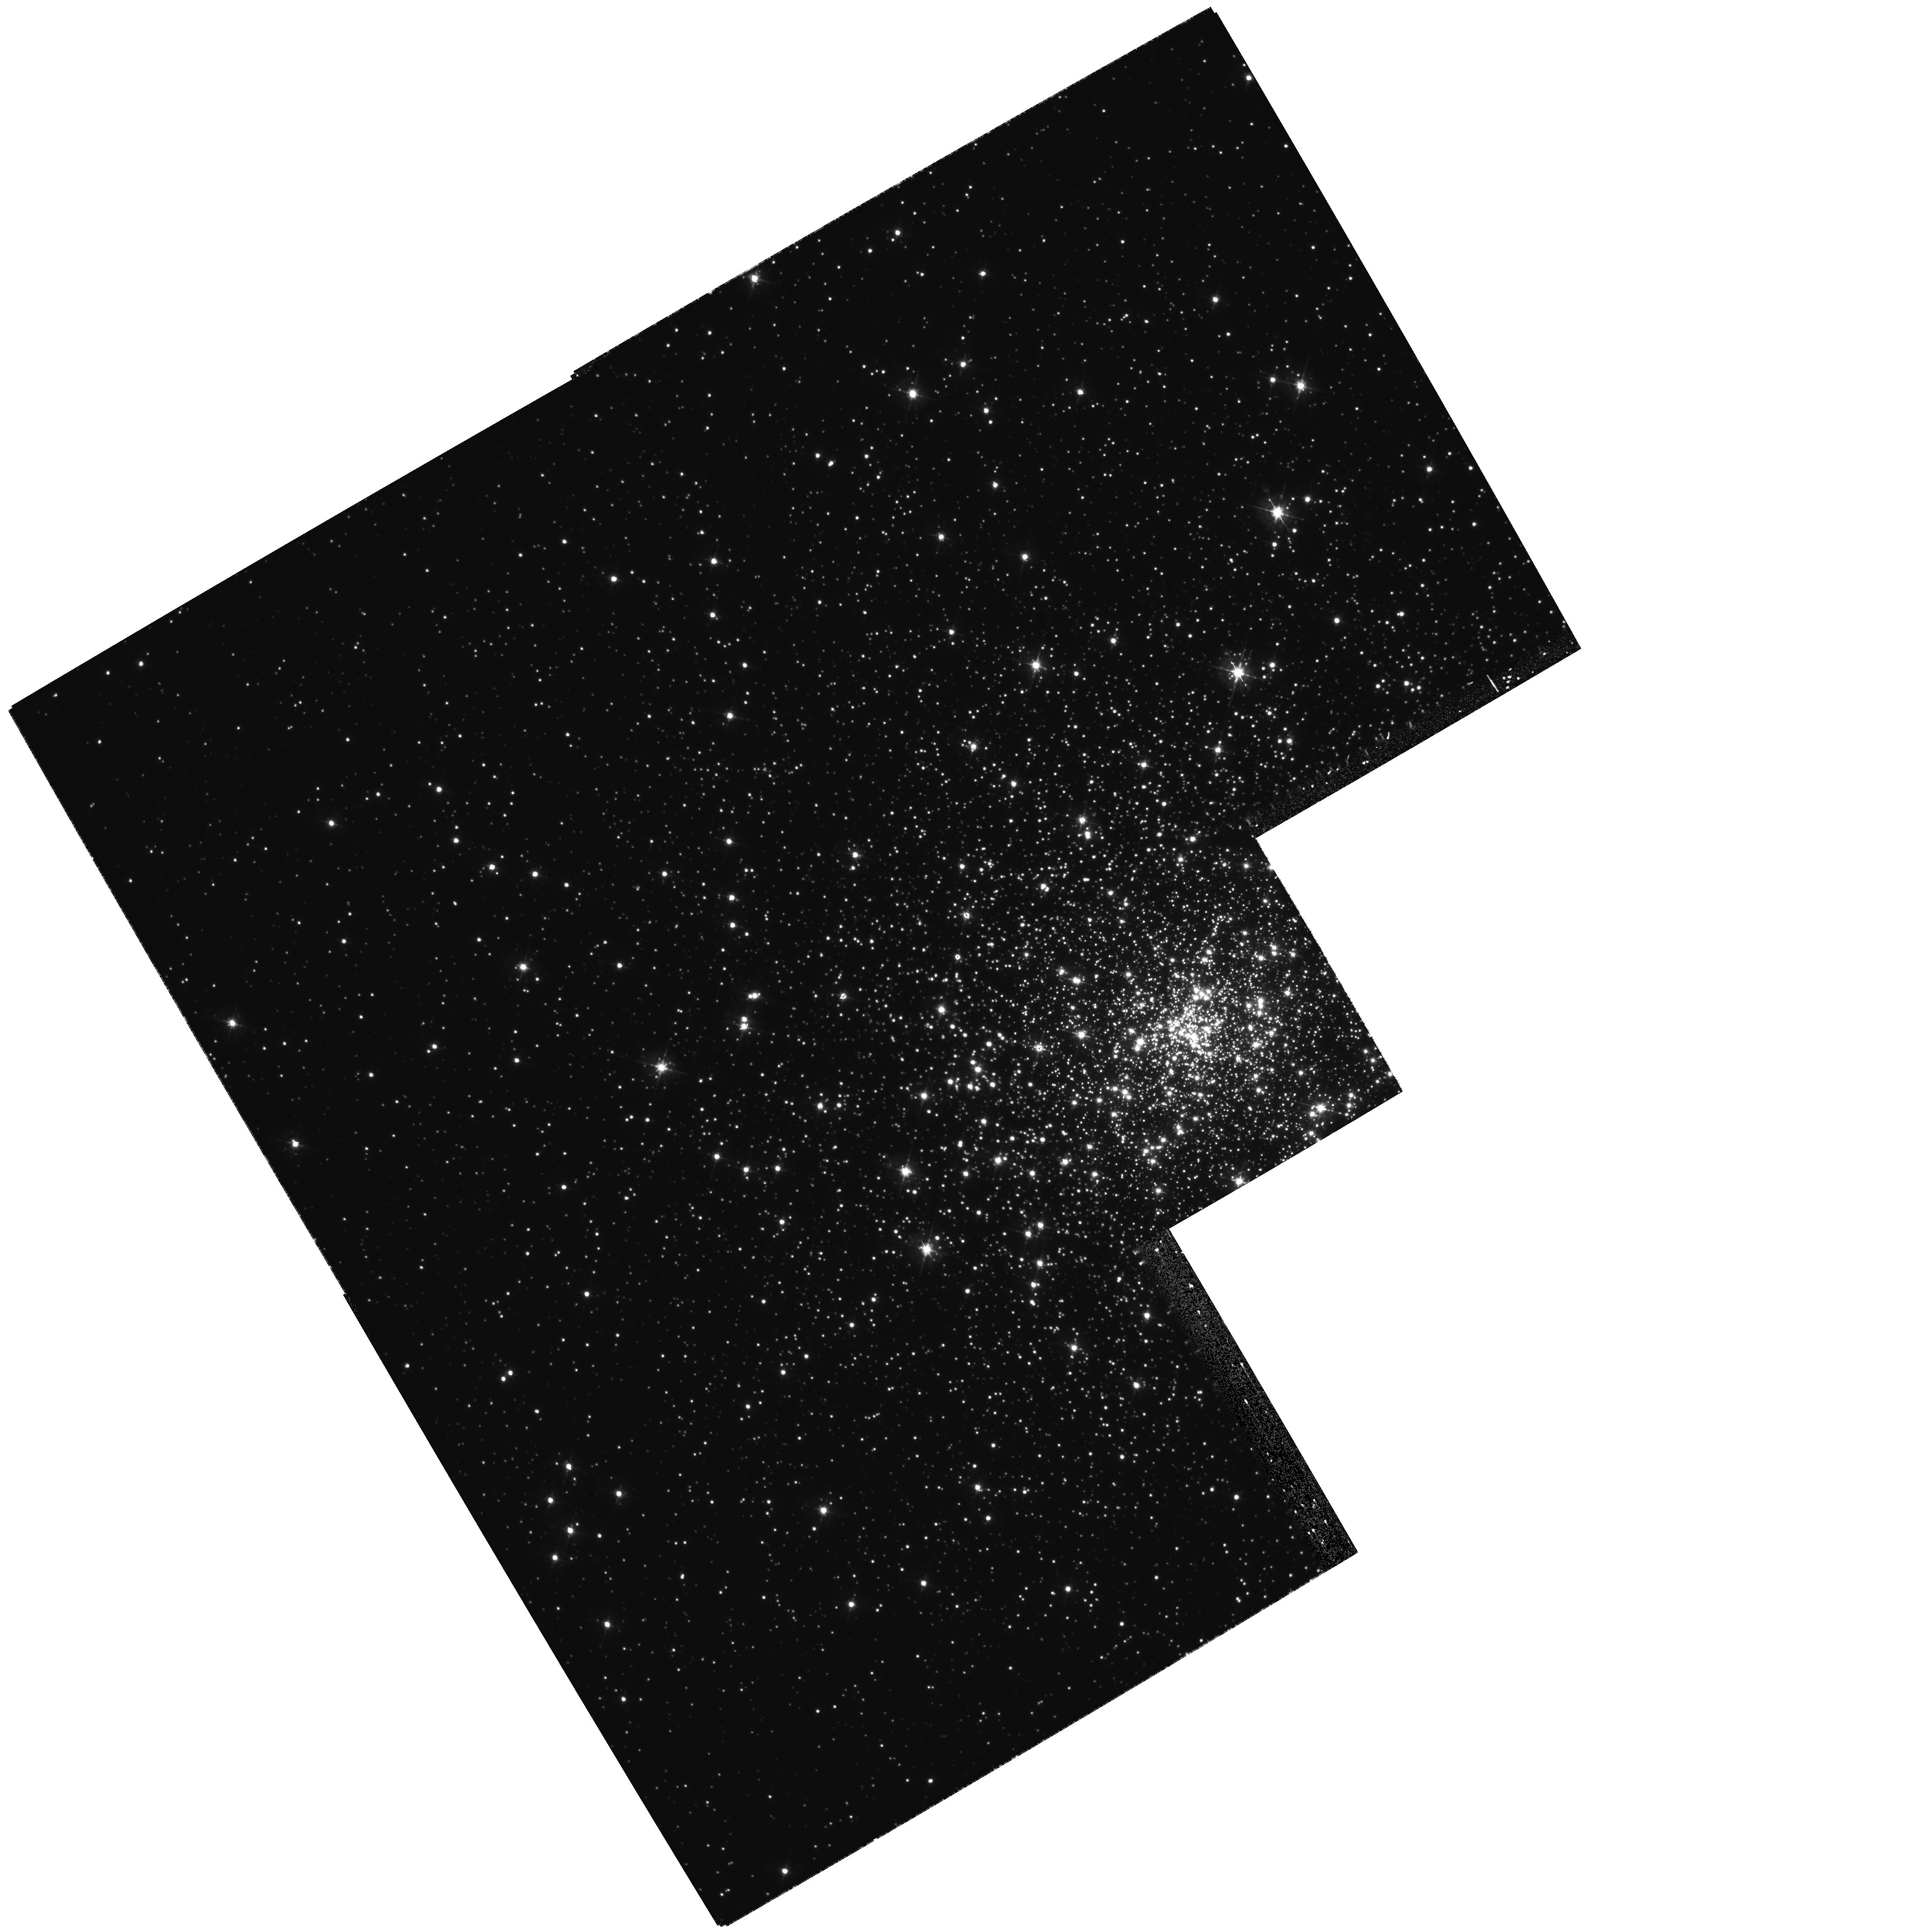
Target: NGC7099-WFPC2-POS2
Instrument: WFPC2/PC
Filter: F450W
Exposure: 27 min
Observation ID: hst_10841_08_wfpc2_pc_f450w_u9nz08

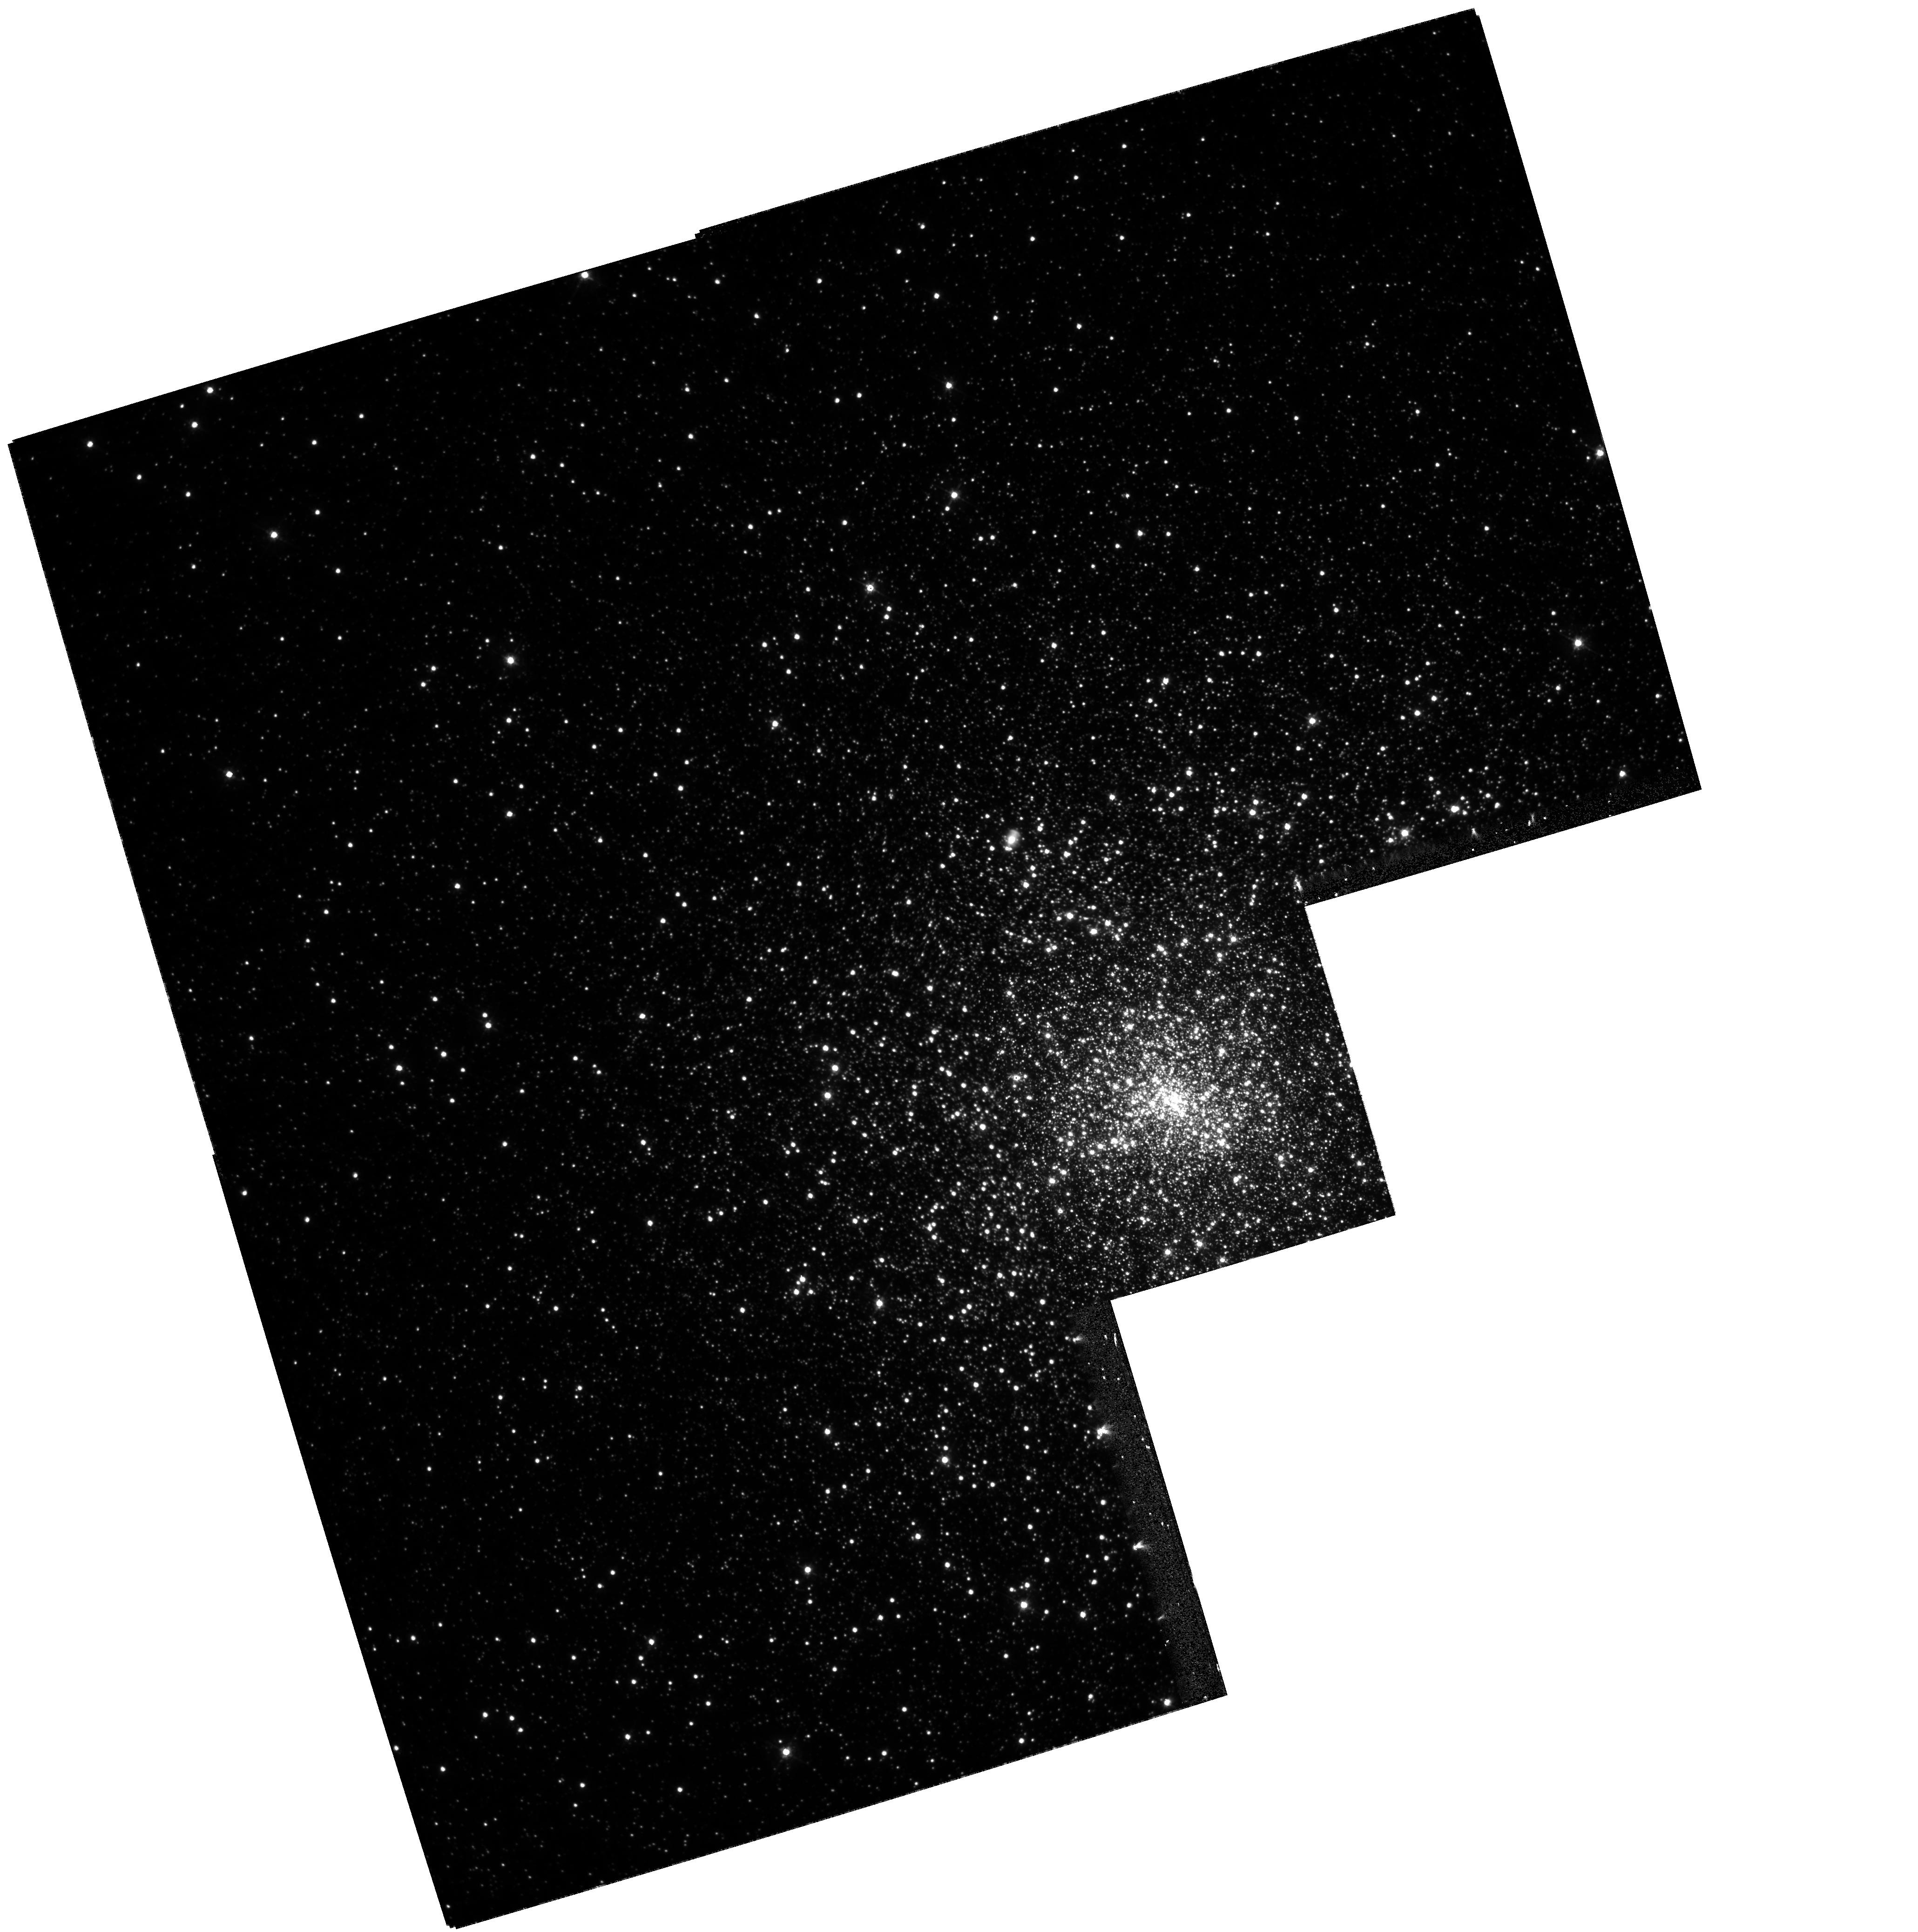
Target: NGC7078-WFPC2-POS1
Instrument: WFPC2/PC
Filter: F450W
Exposure: 20 min
Observation ID: hst_10841_10_wfpc2_pc_f450w_u9nz10

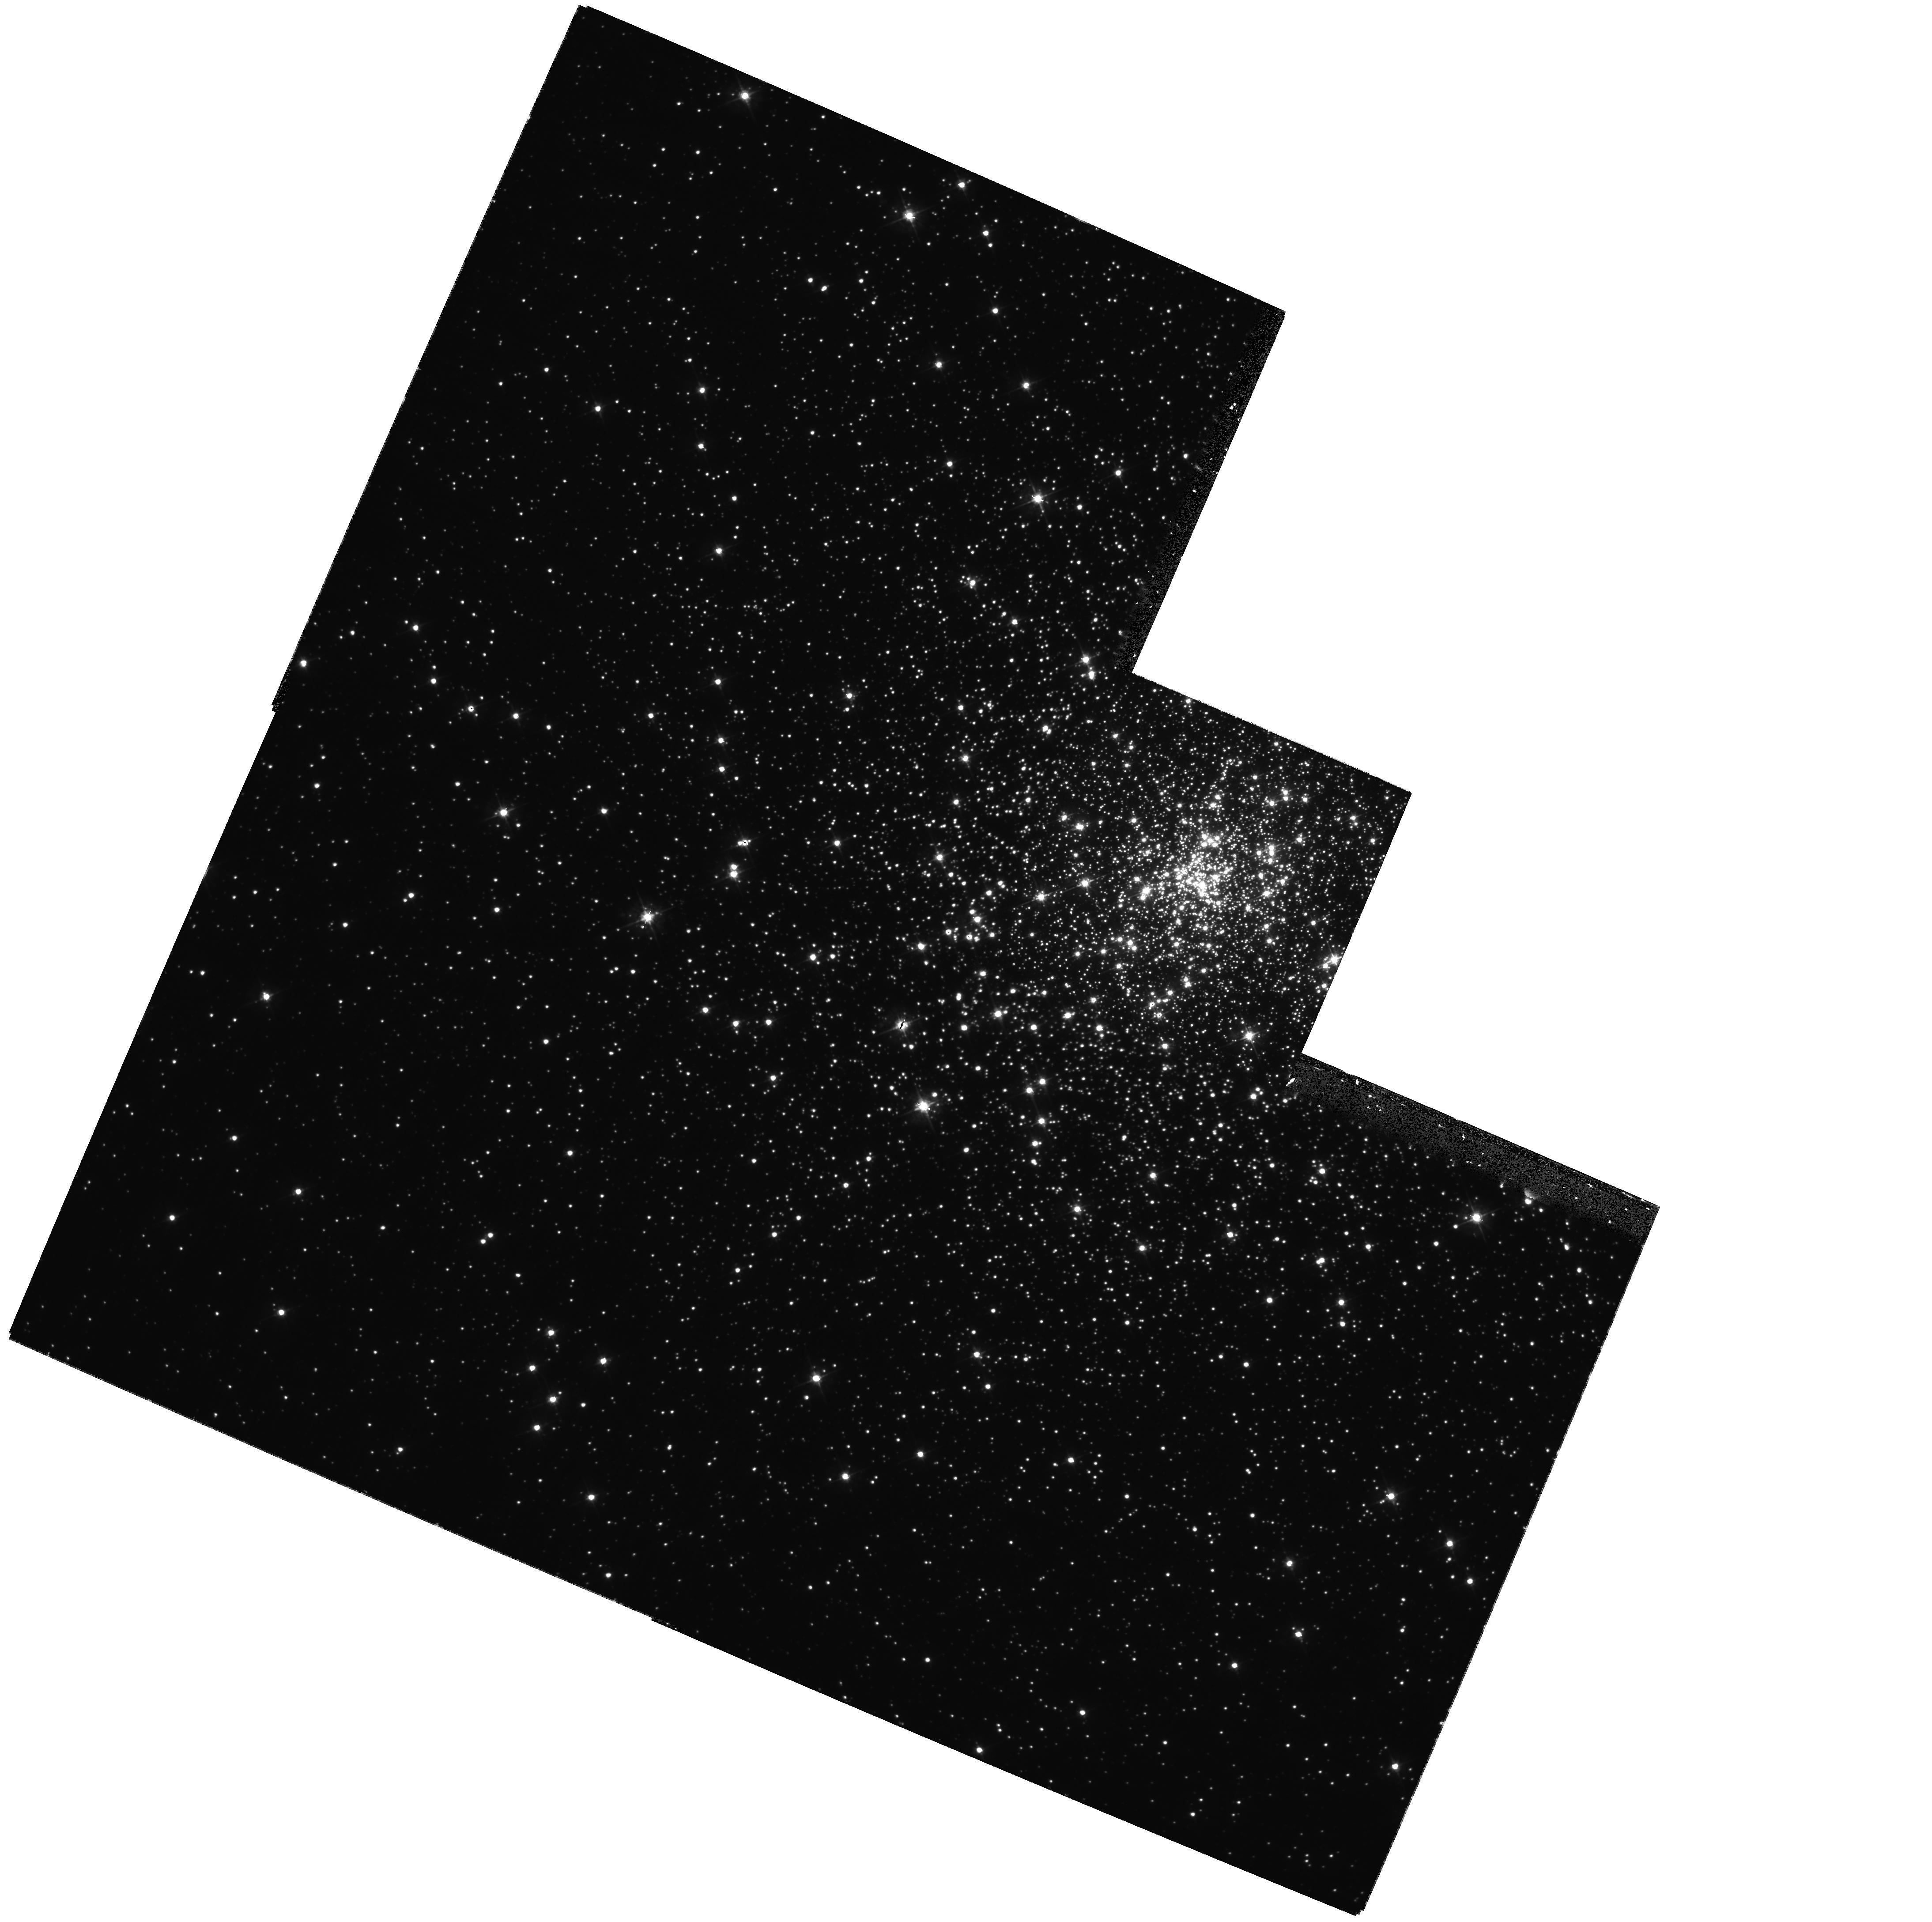
Target: NGC7099-WFPC2-POS1
Instrument: WFPC2/PC
Filter: F450W
Exposure: 27 min
Observation ID: hst_10841_07_wfpc2_pc_f450w_u9nz07

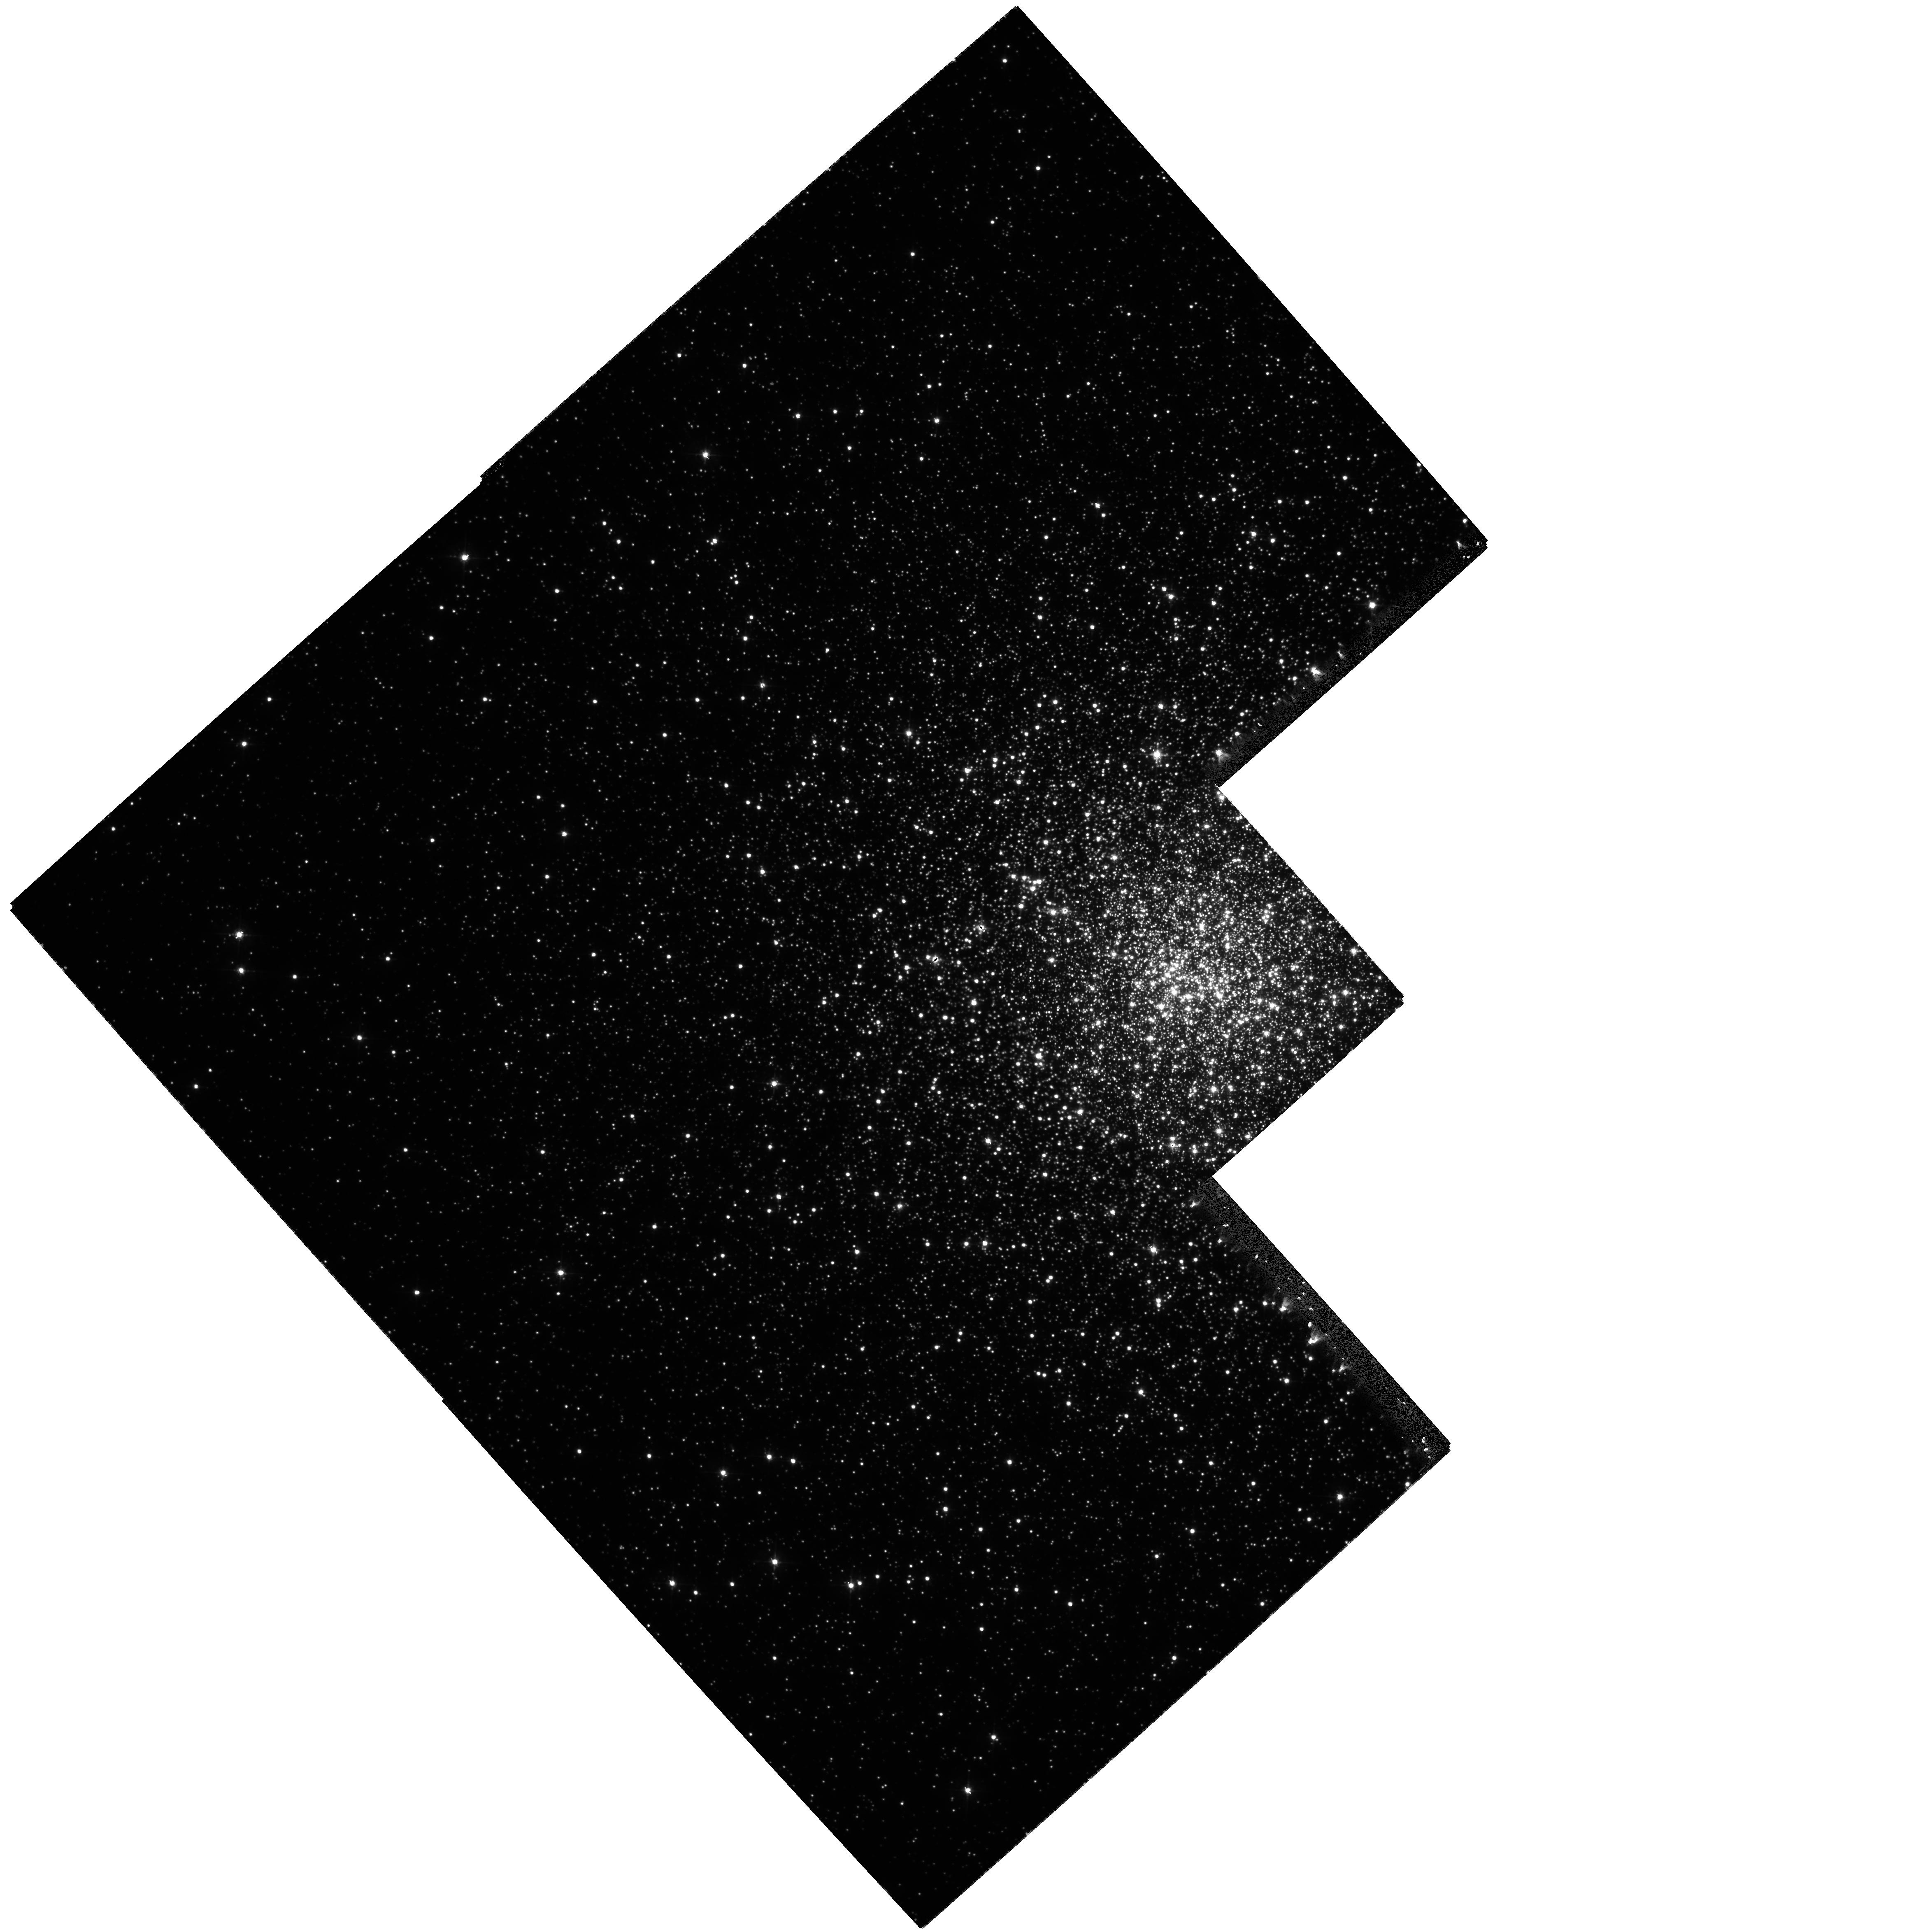
Target: NGC362-WFPC2-POS1
Instrument: WFPC2/PC
Filter: F450W
Exposure: 19 min
Observation ID: hst_10841_01_wfpc2_pc_f450w_u9nz01

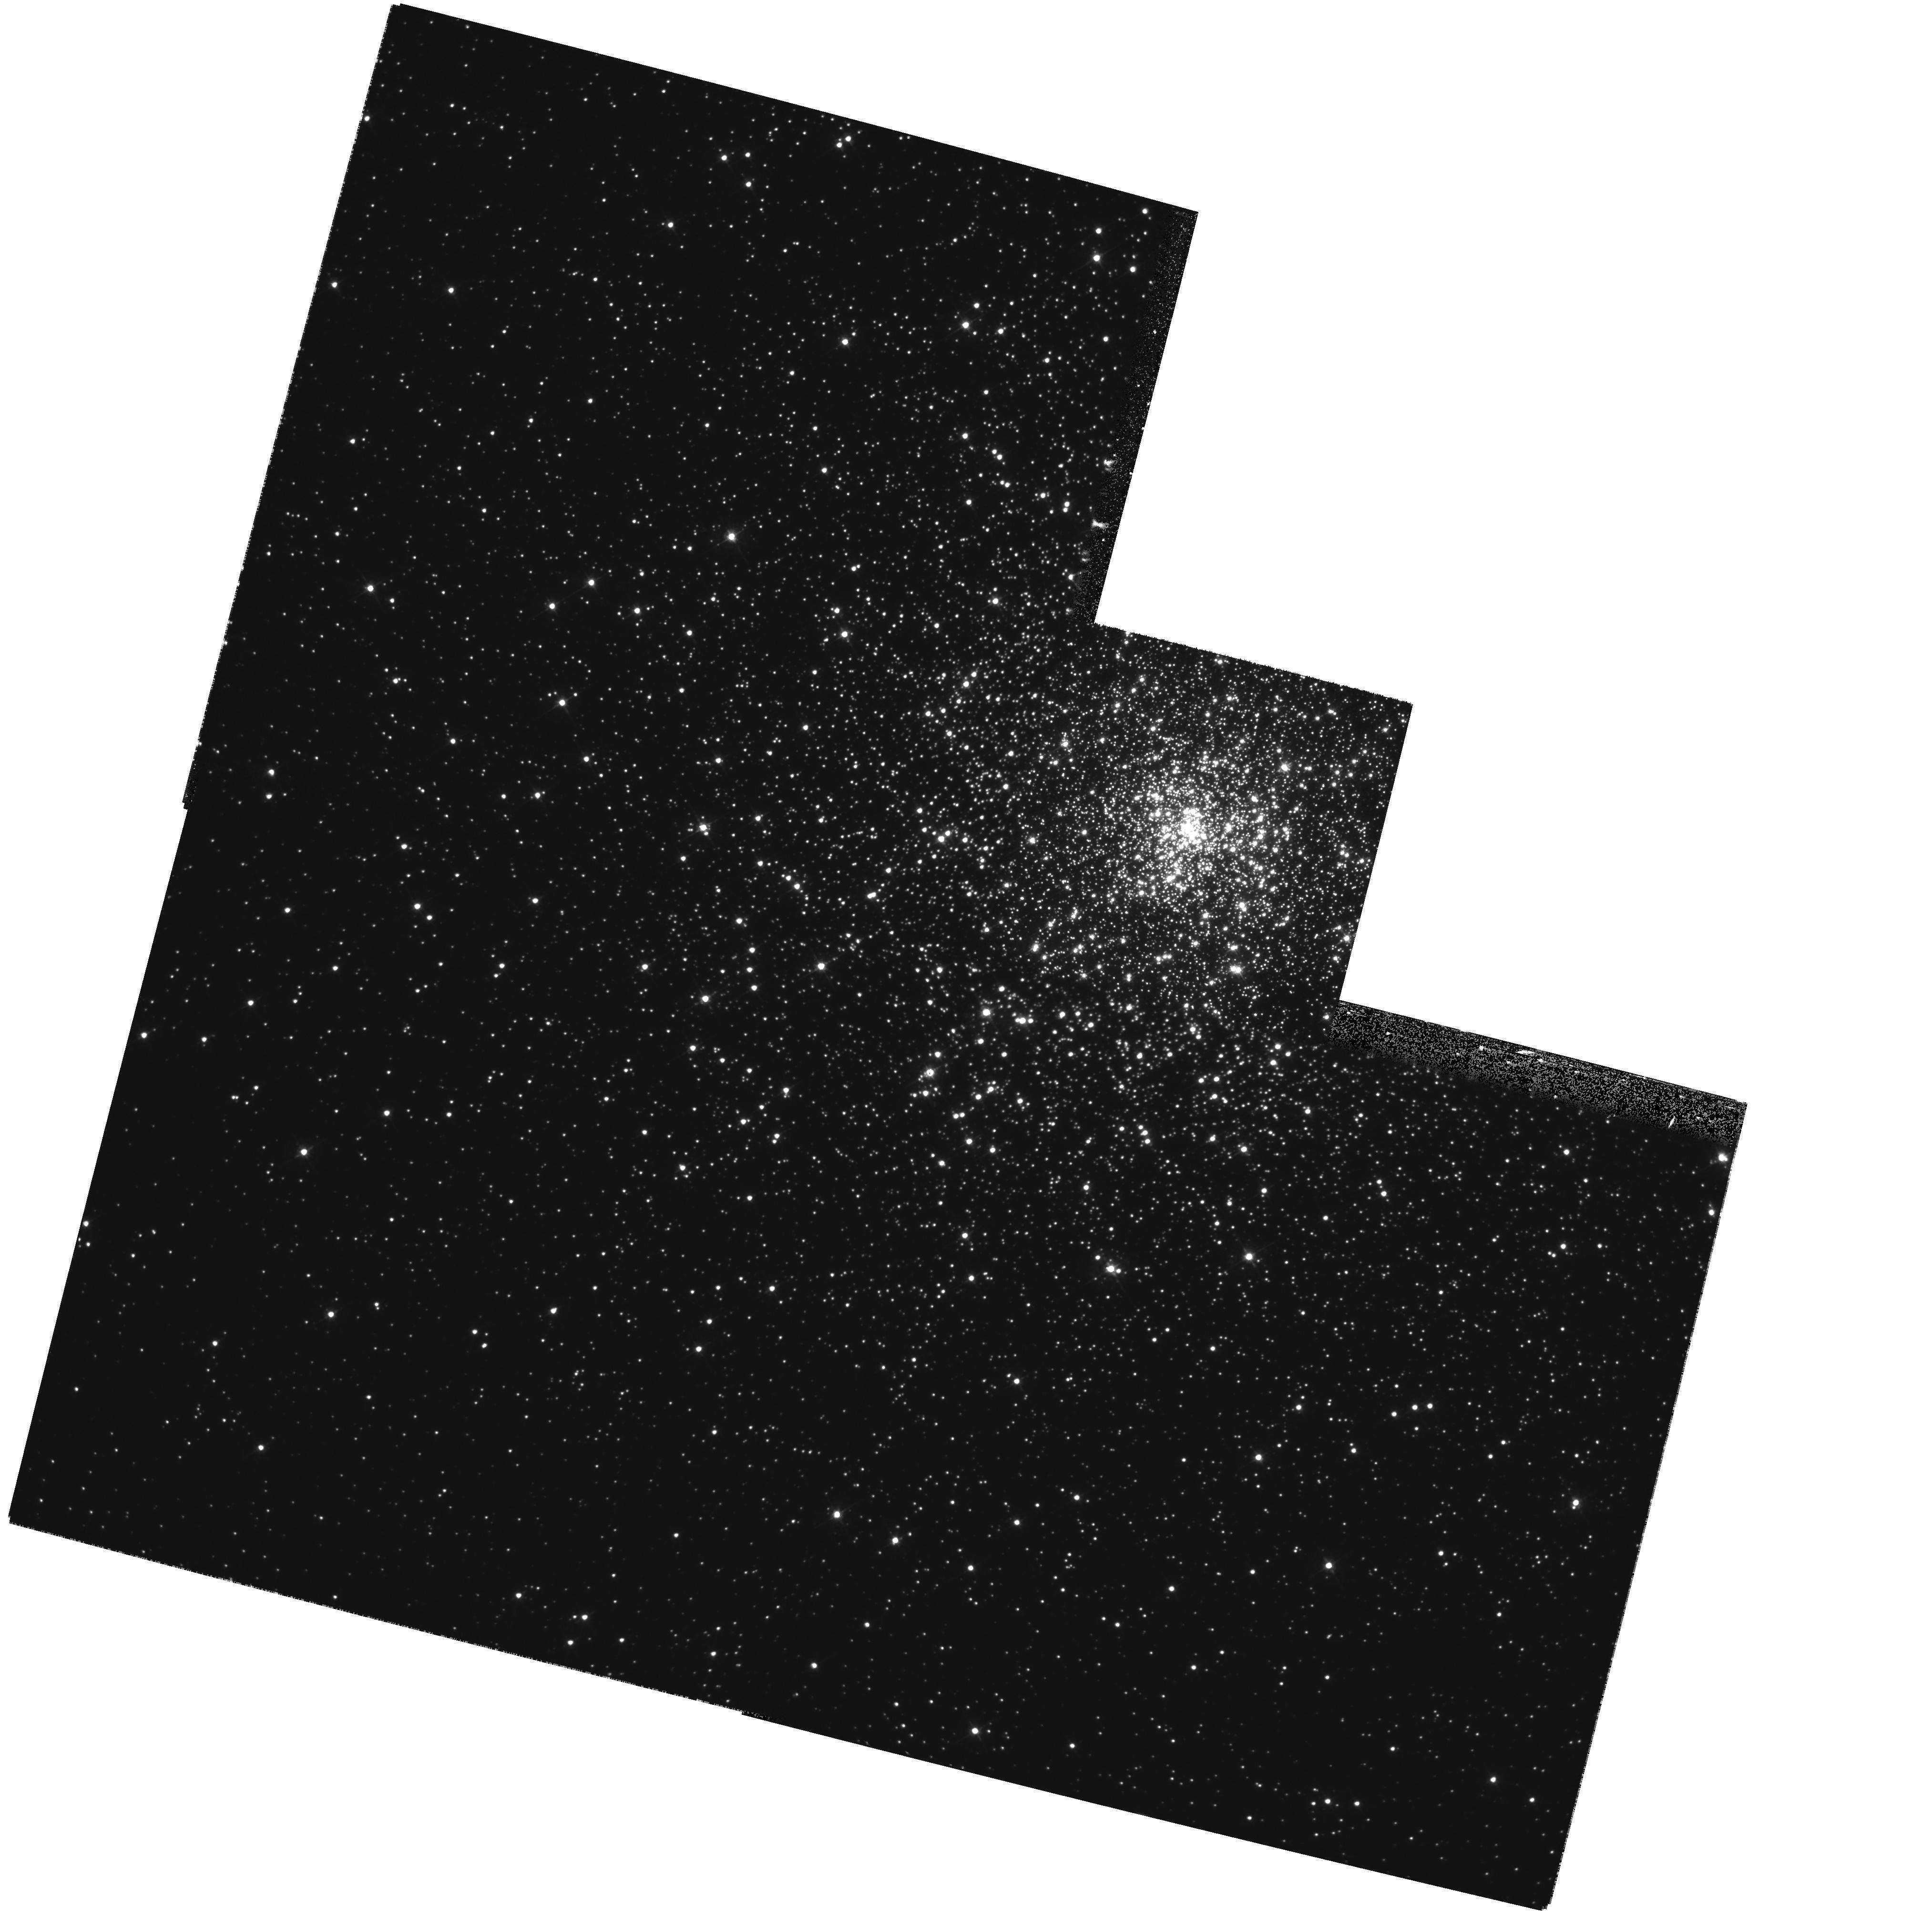
Target: NGC6624-WFPC2-POS1
Instrument: WFPC2/PC
Filter: F450W
Exposure: 27 min
Observation ID: hst_10841_05_wfpc2_pc_f450w_u9nz05

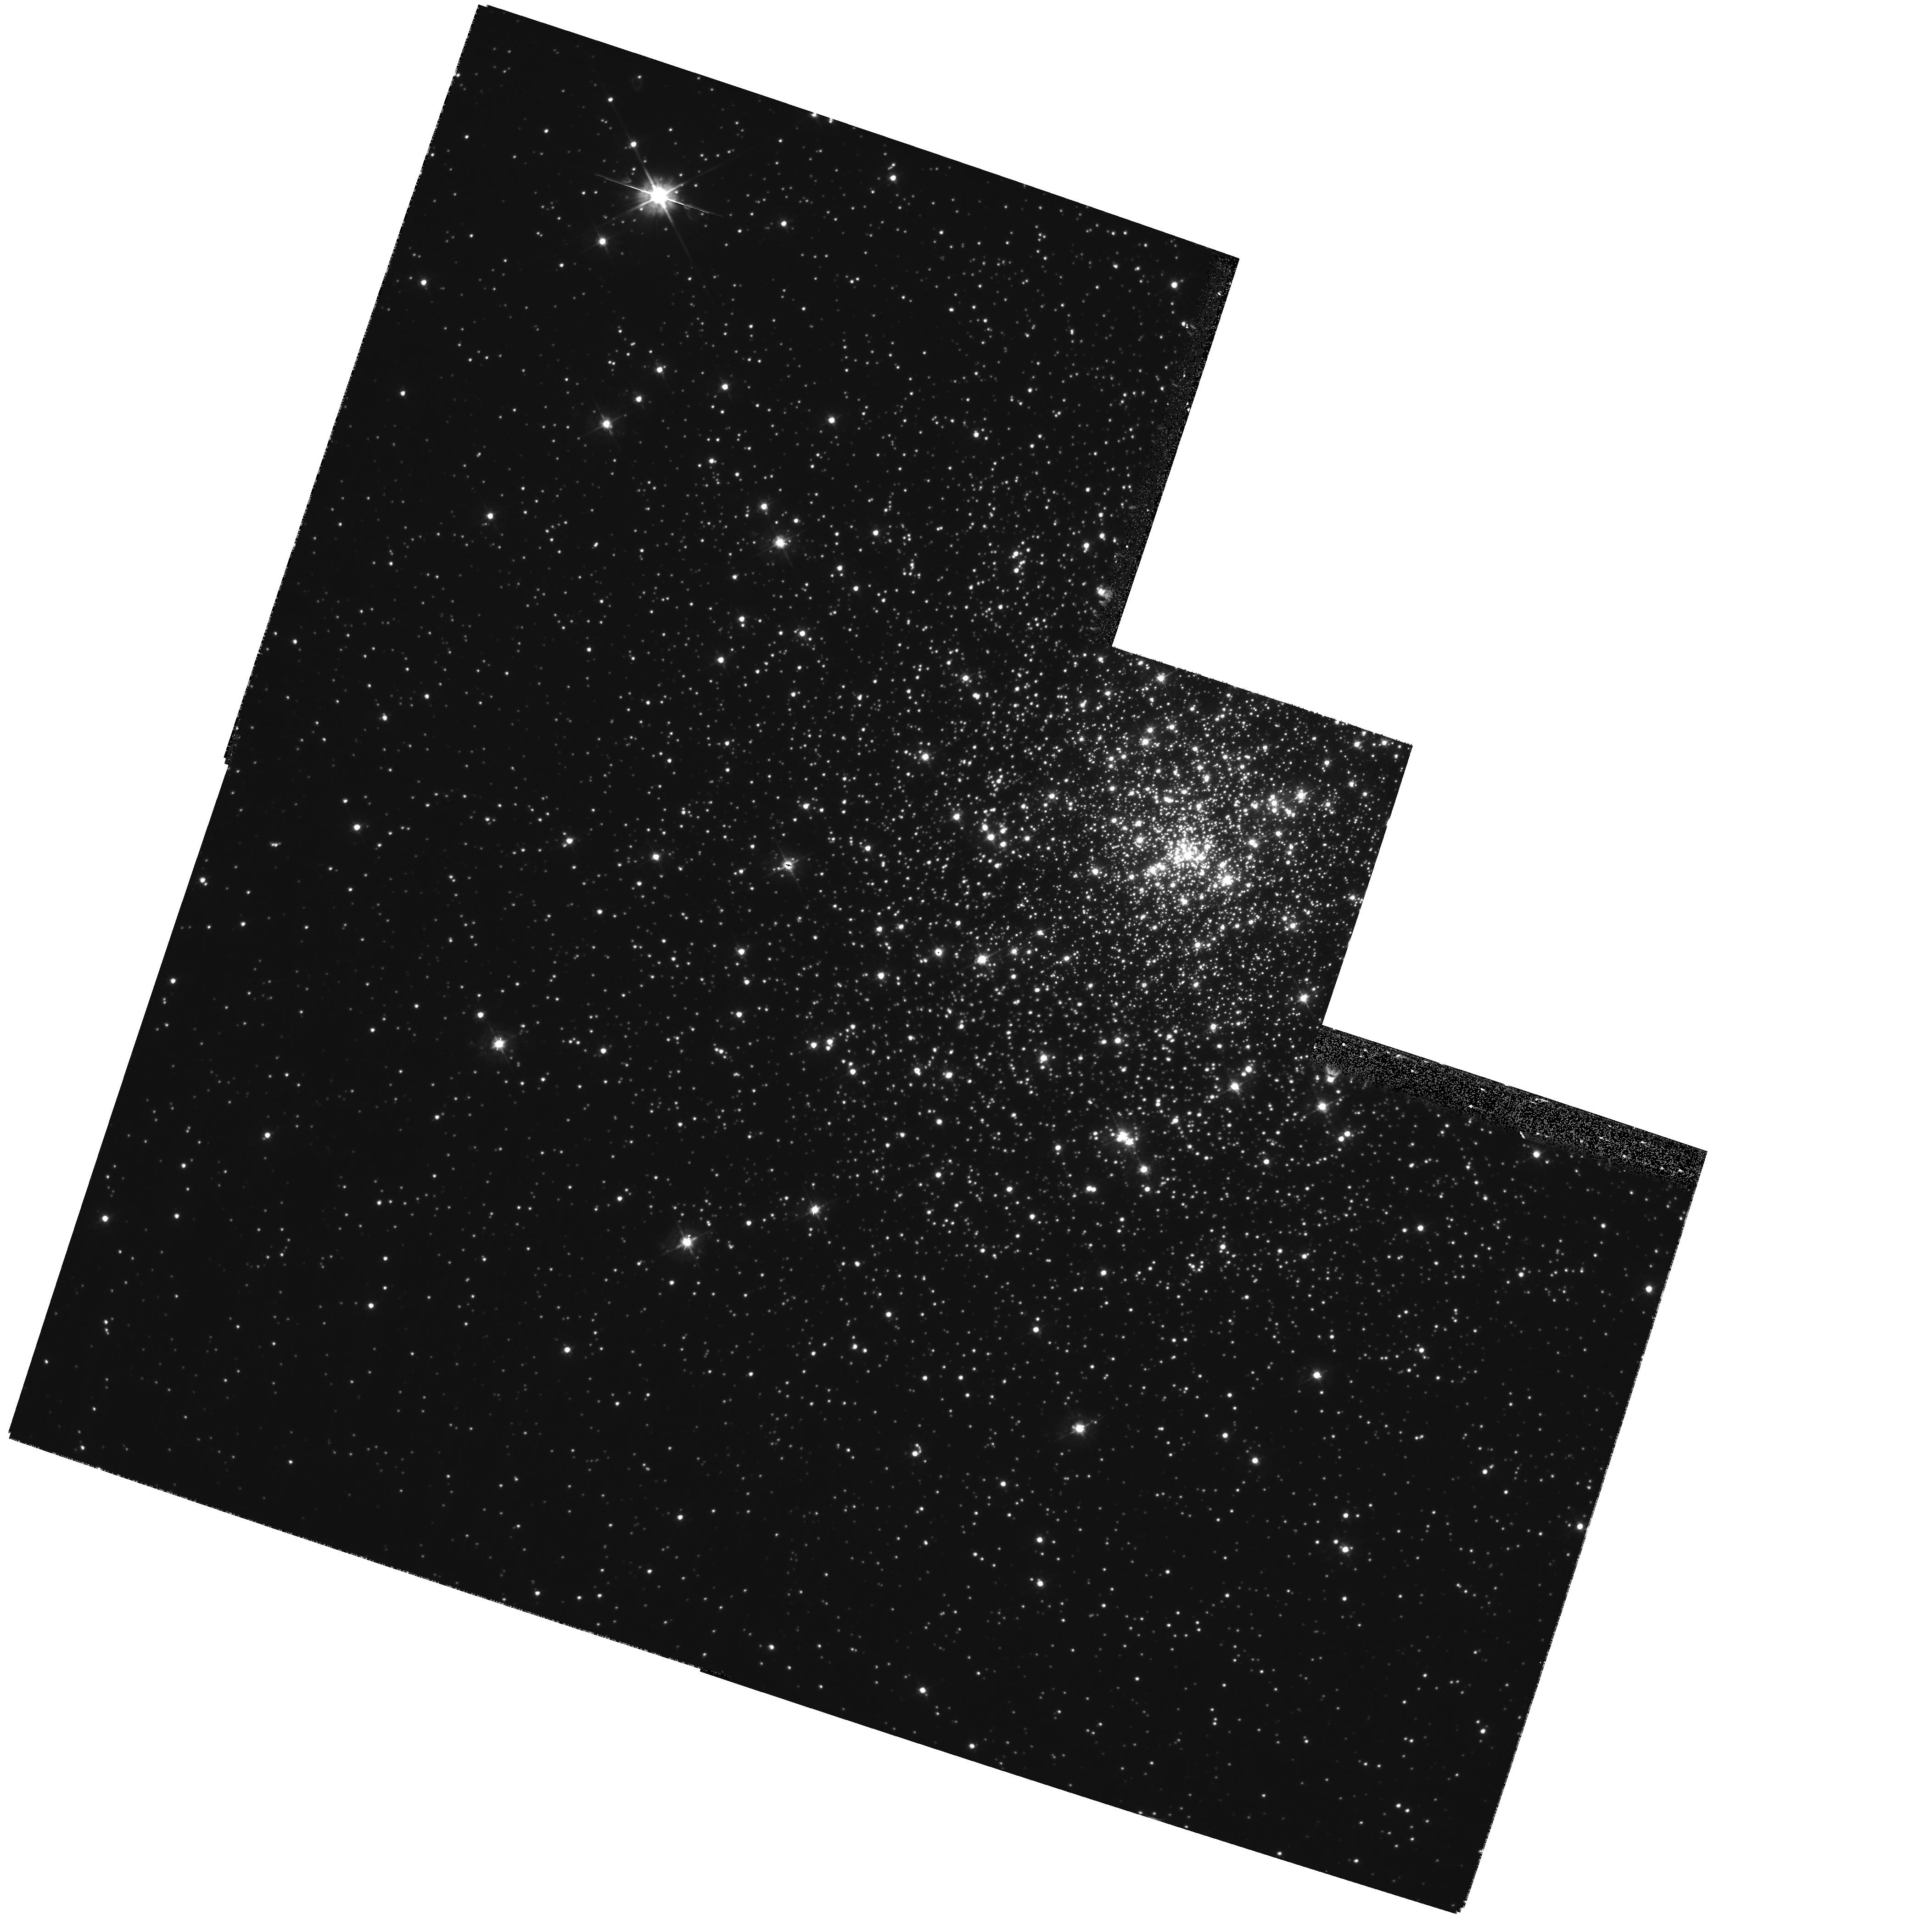
Target: NGC6681-WFPC2-POS1
Instrument: WFPC2/PC
Filter: F450W
Exposure: 27 min
Observation ID: hst_10841_03_wfpc2_pc_f450w_u9nz03

A Proper Motion Search for Intermediate Mass Black Holes in Globular Clusters {2nd Epoch Observations} (PI: Chandar, Rupali)

Establishing the presence or absence of intermediate-mass black holes (IMBH) in globular clusters is crucial for understanding the evolution of dense stellar systems. Observationally, this search has been hampered by the low number of stars with known velocities in the central few arcseconds. This limits our knowledge of the velocity dispersion in the region where the gravitational influence of any IMBH would be felt. In Cycle 13, we successfully obtained ACS/HRC images of the centers of five carefully chosen Galactic globular clusters (GO-10401) for a new proper motion study. Although the science case was approved and the first epoch images obtained, the requested future cycle observations were not granted (due to a general policy decision based on the strong uncertainties at the time concerning the immediate future of HST). We have now assessed the quality of the first epoch observations. The HRC resolution reveals many isolated stars in to the very center of each cluster that remained blended or unresolved in previous WFPC2 data. Given a two year baseline, we are confident that we can achieve the proper motion precision required to place strict limits on the presence of an IMBH. Therefore, we request the second-epoch, follow-up observations to GO-10401 in order to measure the proper motions of stars in our target clusters. These velocity measurements will allow us to: (i) place constraints on the mass of a central black hole in each cluster; (ii) derive the internal velocity dispersion as a function of cluster radius; (iii) verify or reject previous reports of cluster rotation; and (iv) directly measure velocity anisotropy as a function of radius. If no second epoch data are obtained then the observing time already invested in the first epoch will have been wasted.